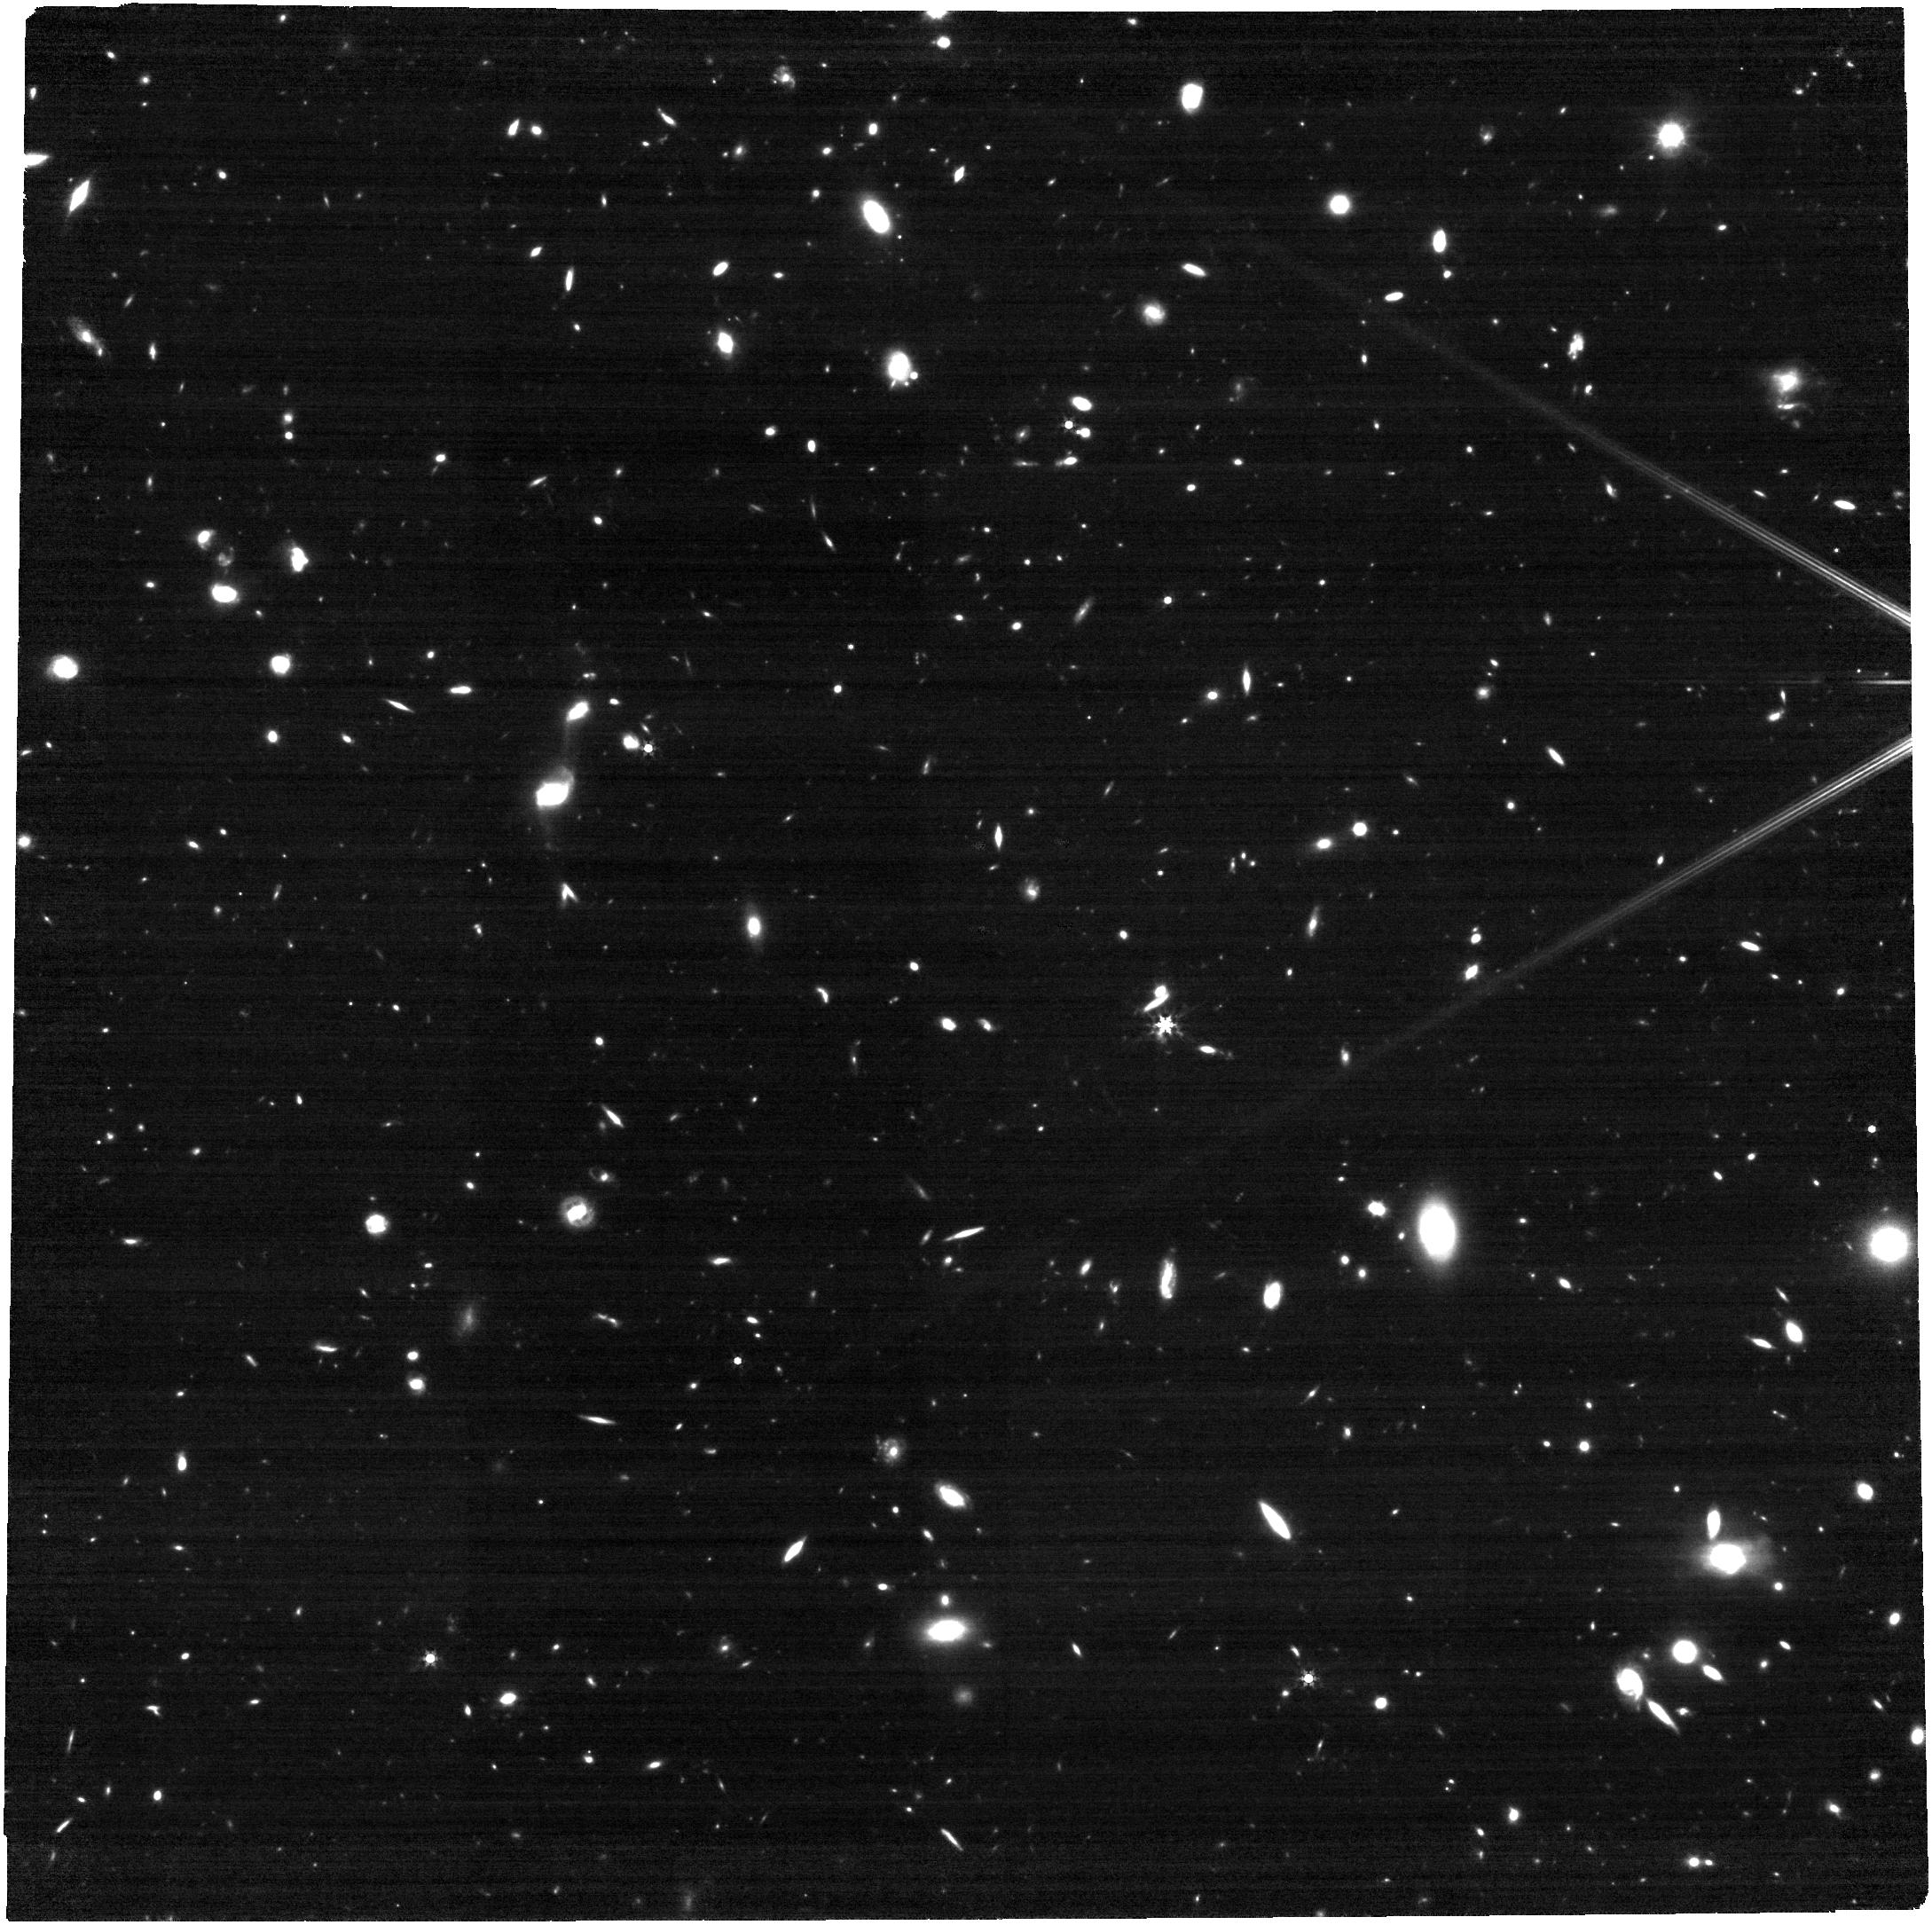
Target: J1146+0124
Instrument: NIRCAM
Filter: F356W
Exposure: 52 min
Observation ID: jw01967-o018_t004_nircam_clear-f356w

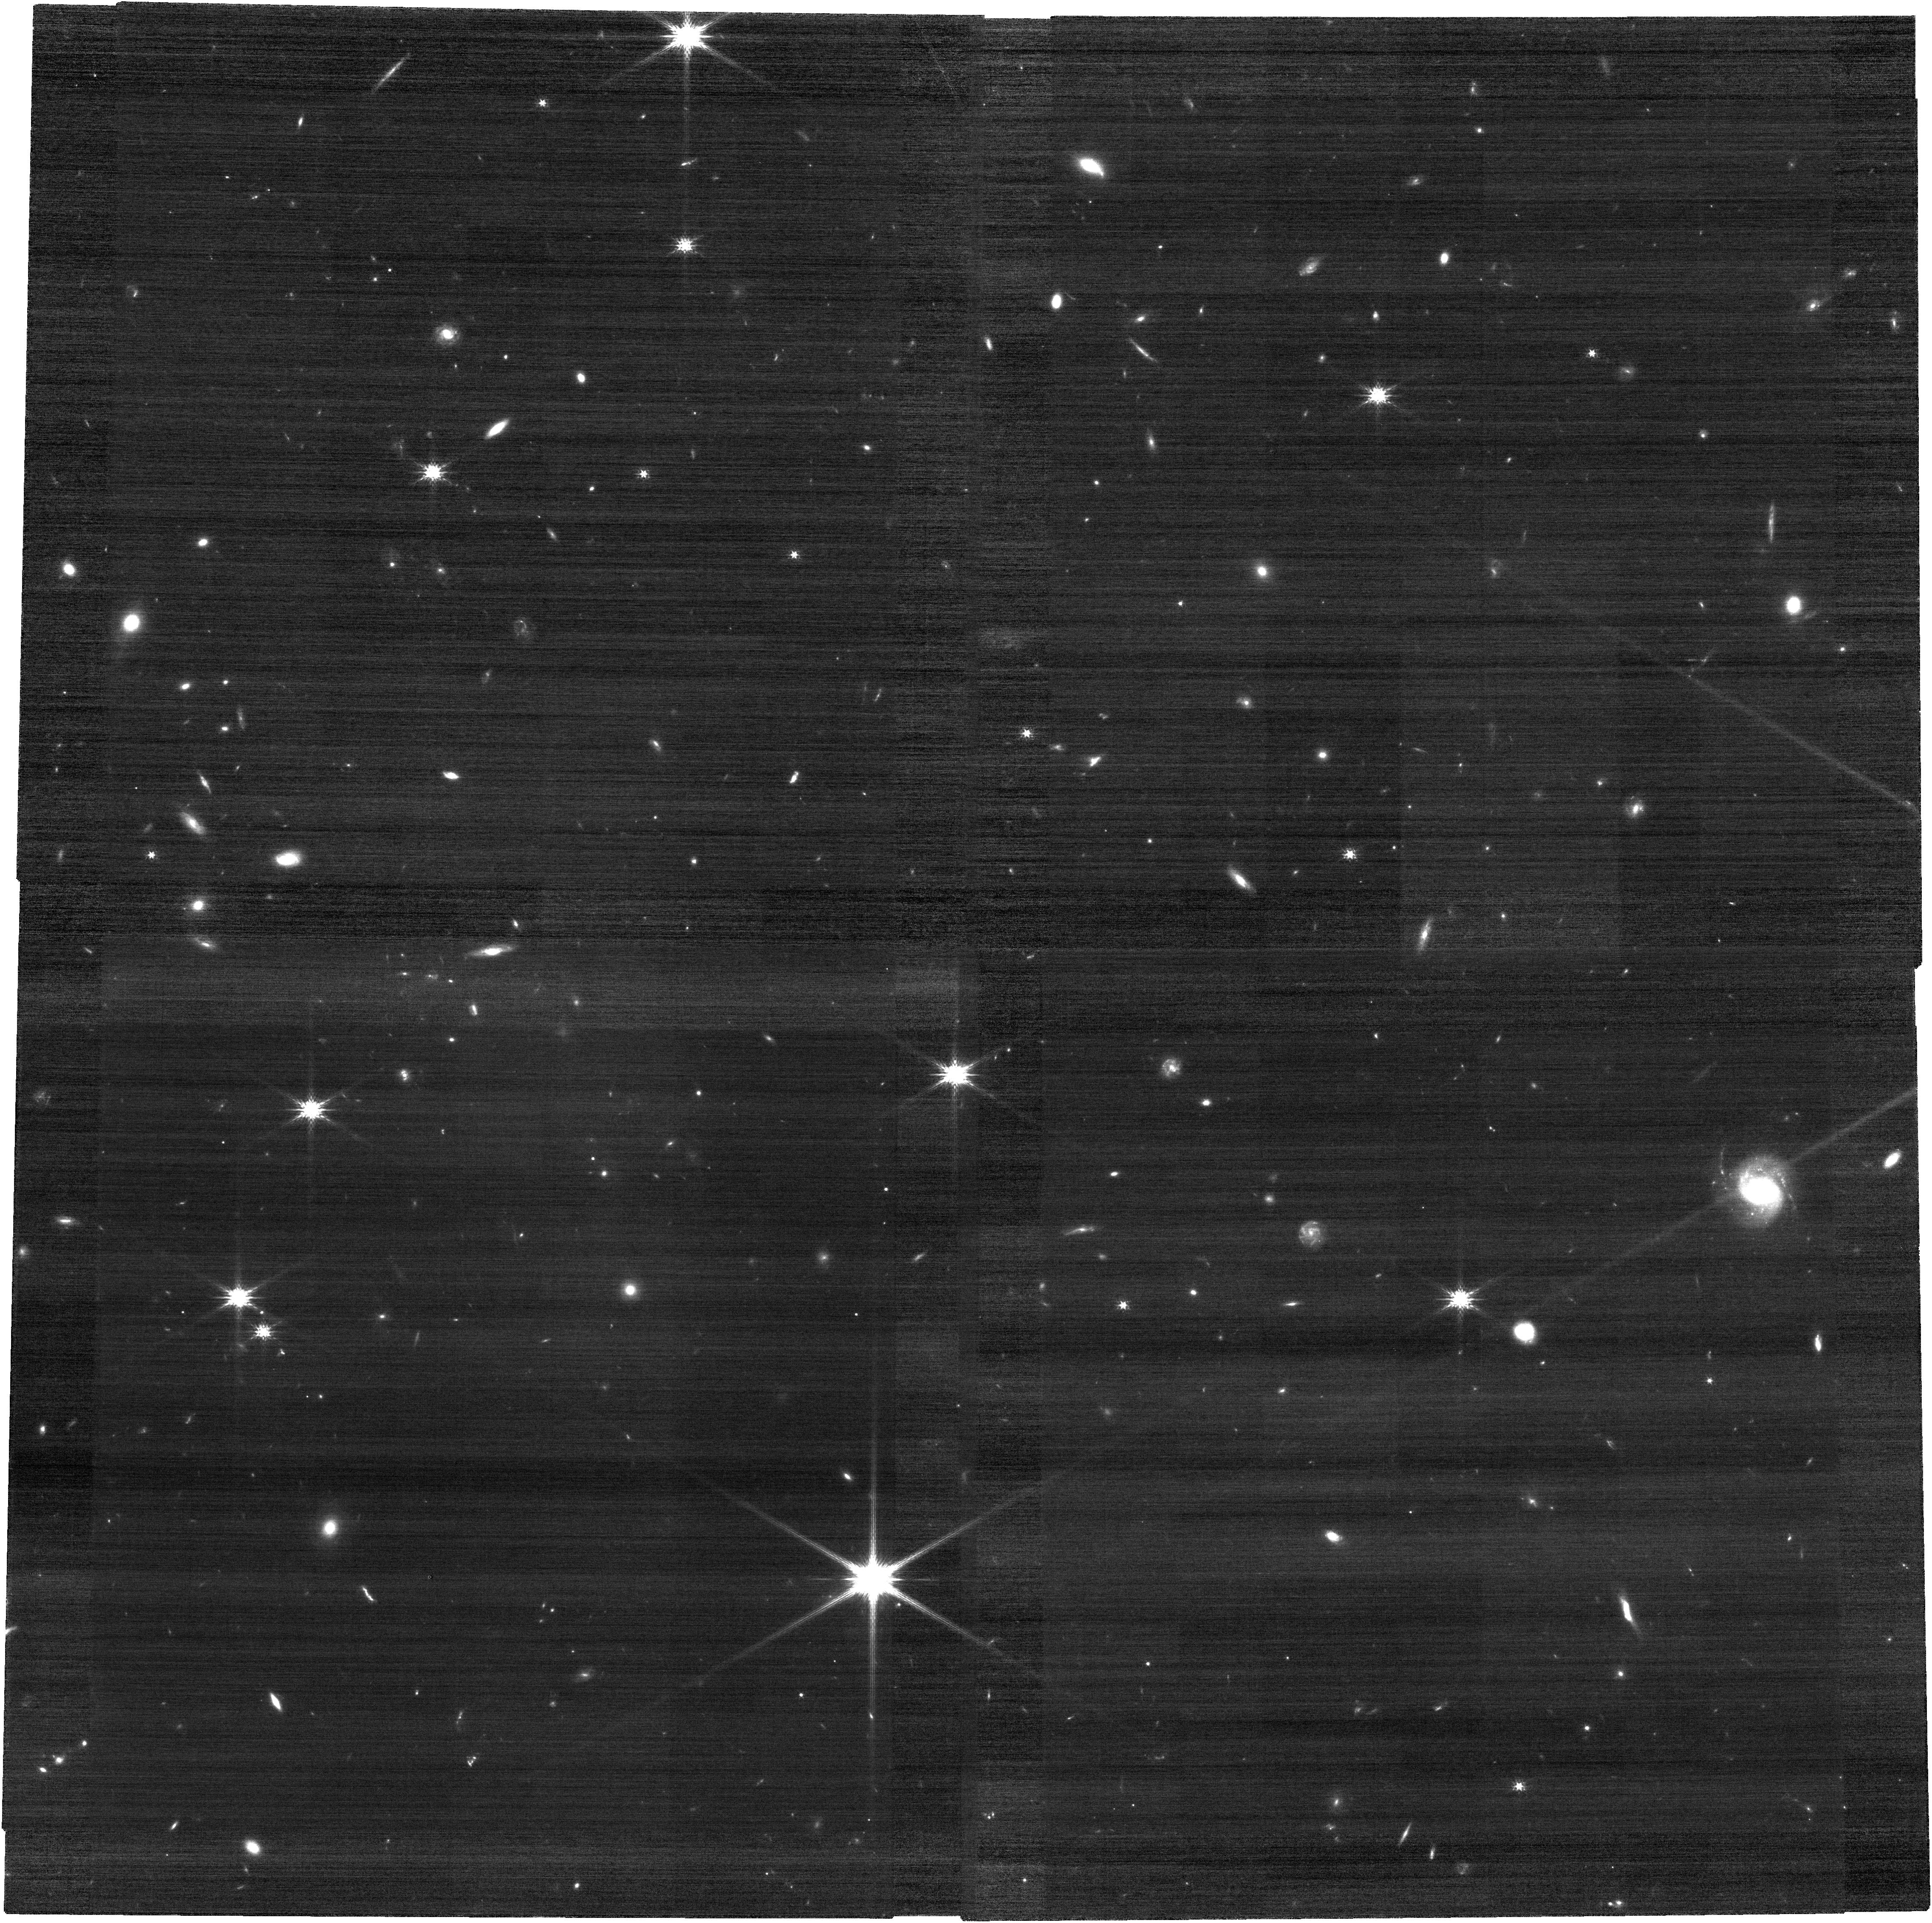
Target: J2236+0032
Instrument: NIRCAM
Filter: F150W
Exposure: 52 min
Observation ID: jw01967-o023_t001_nircam_clear-f150w

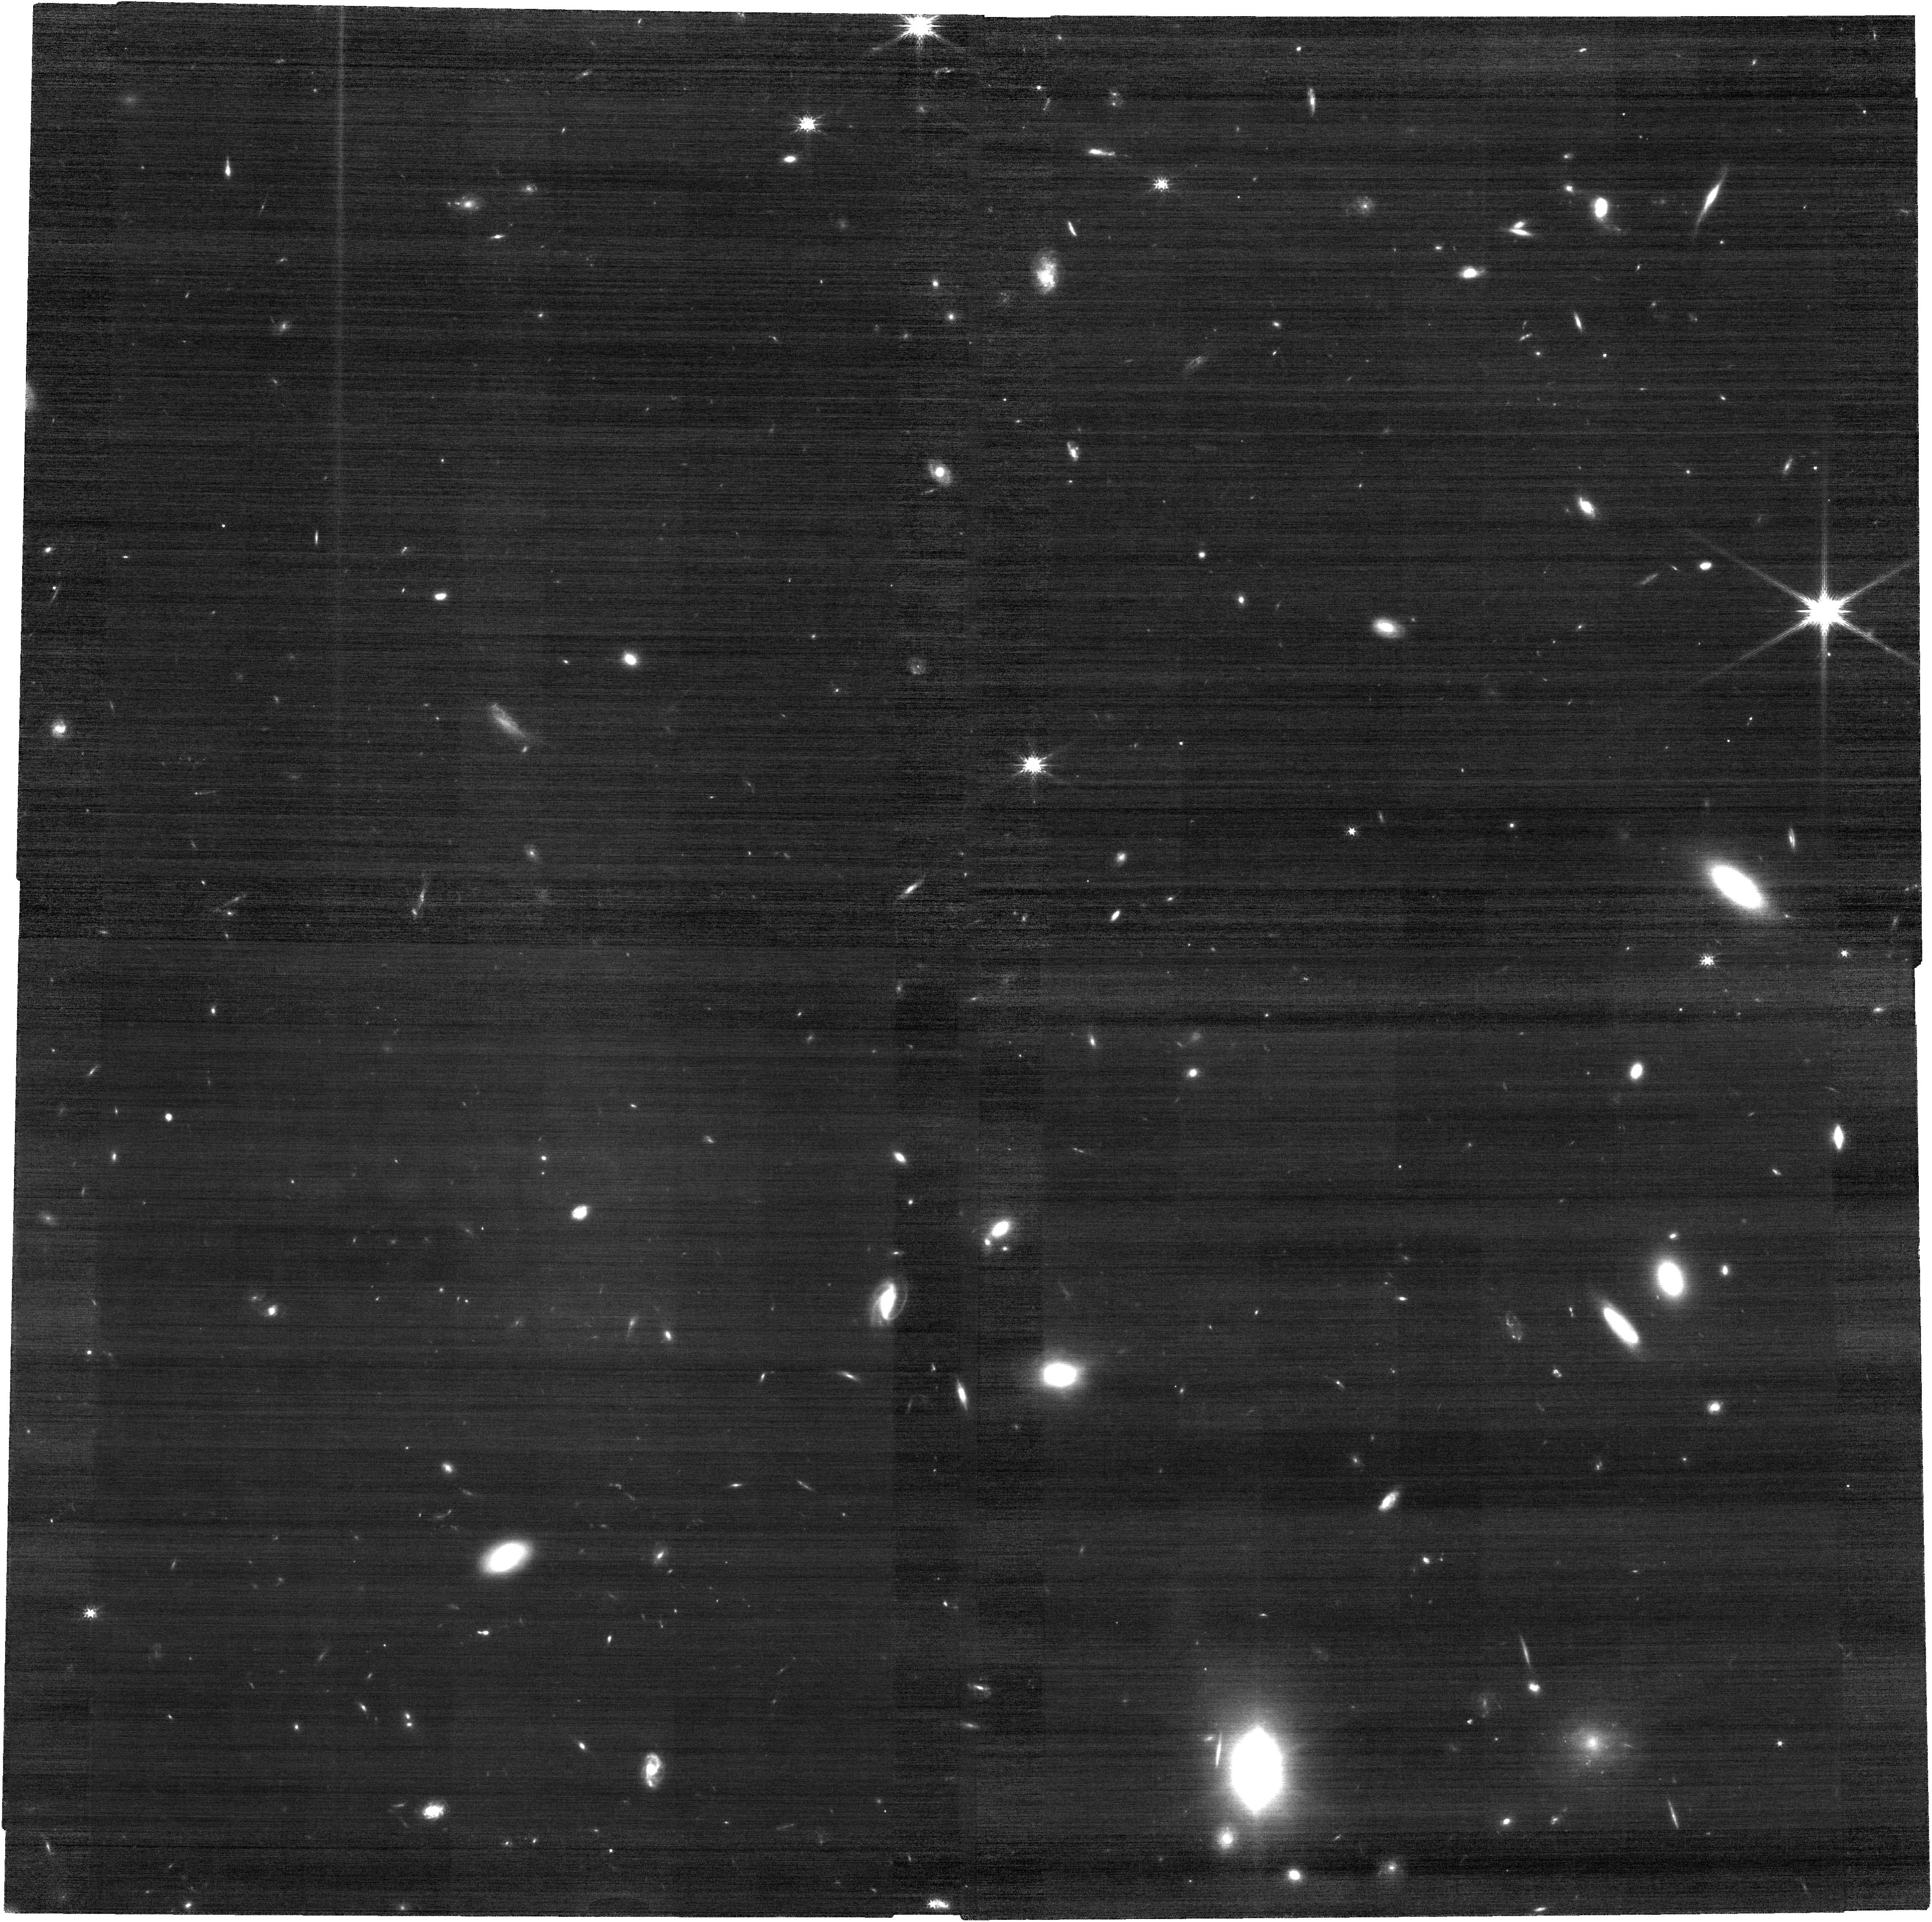
Target: J1525+4303
Instrument: NIRCAM
Filter: F150W
Exposure: 52 min
Observation ID: jw01967-o022_t003_nircam_clear-f150w

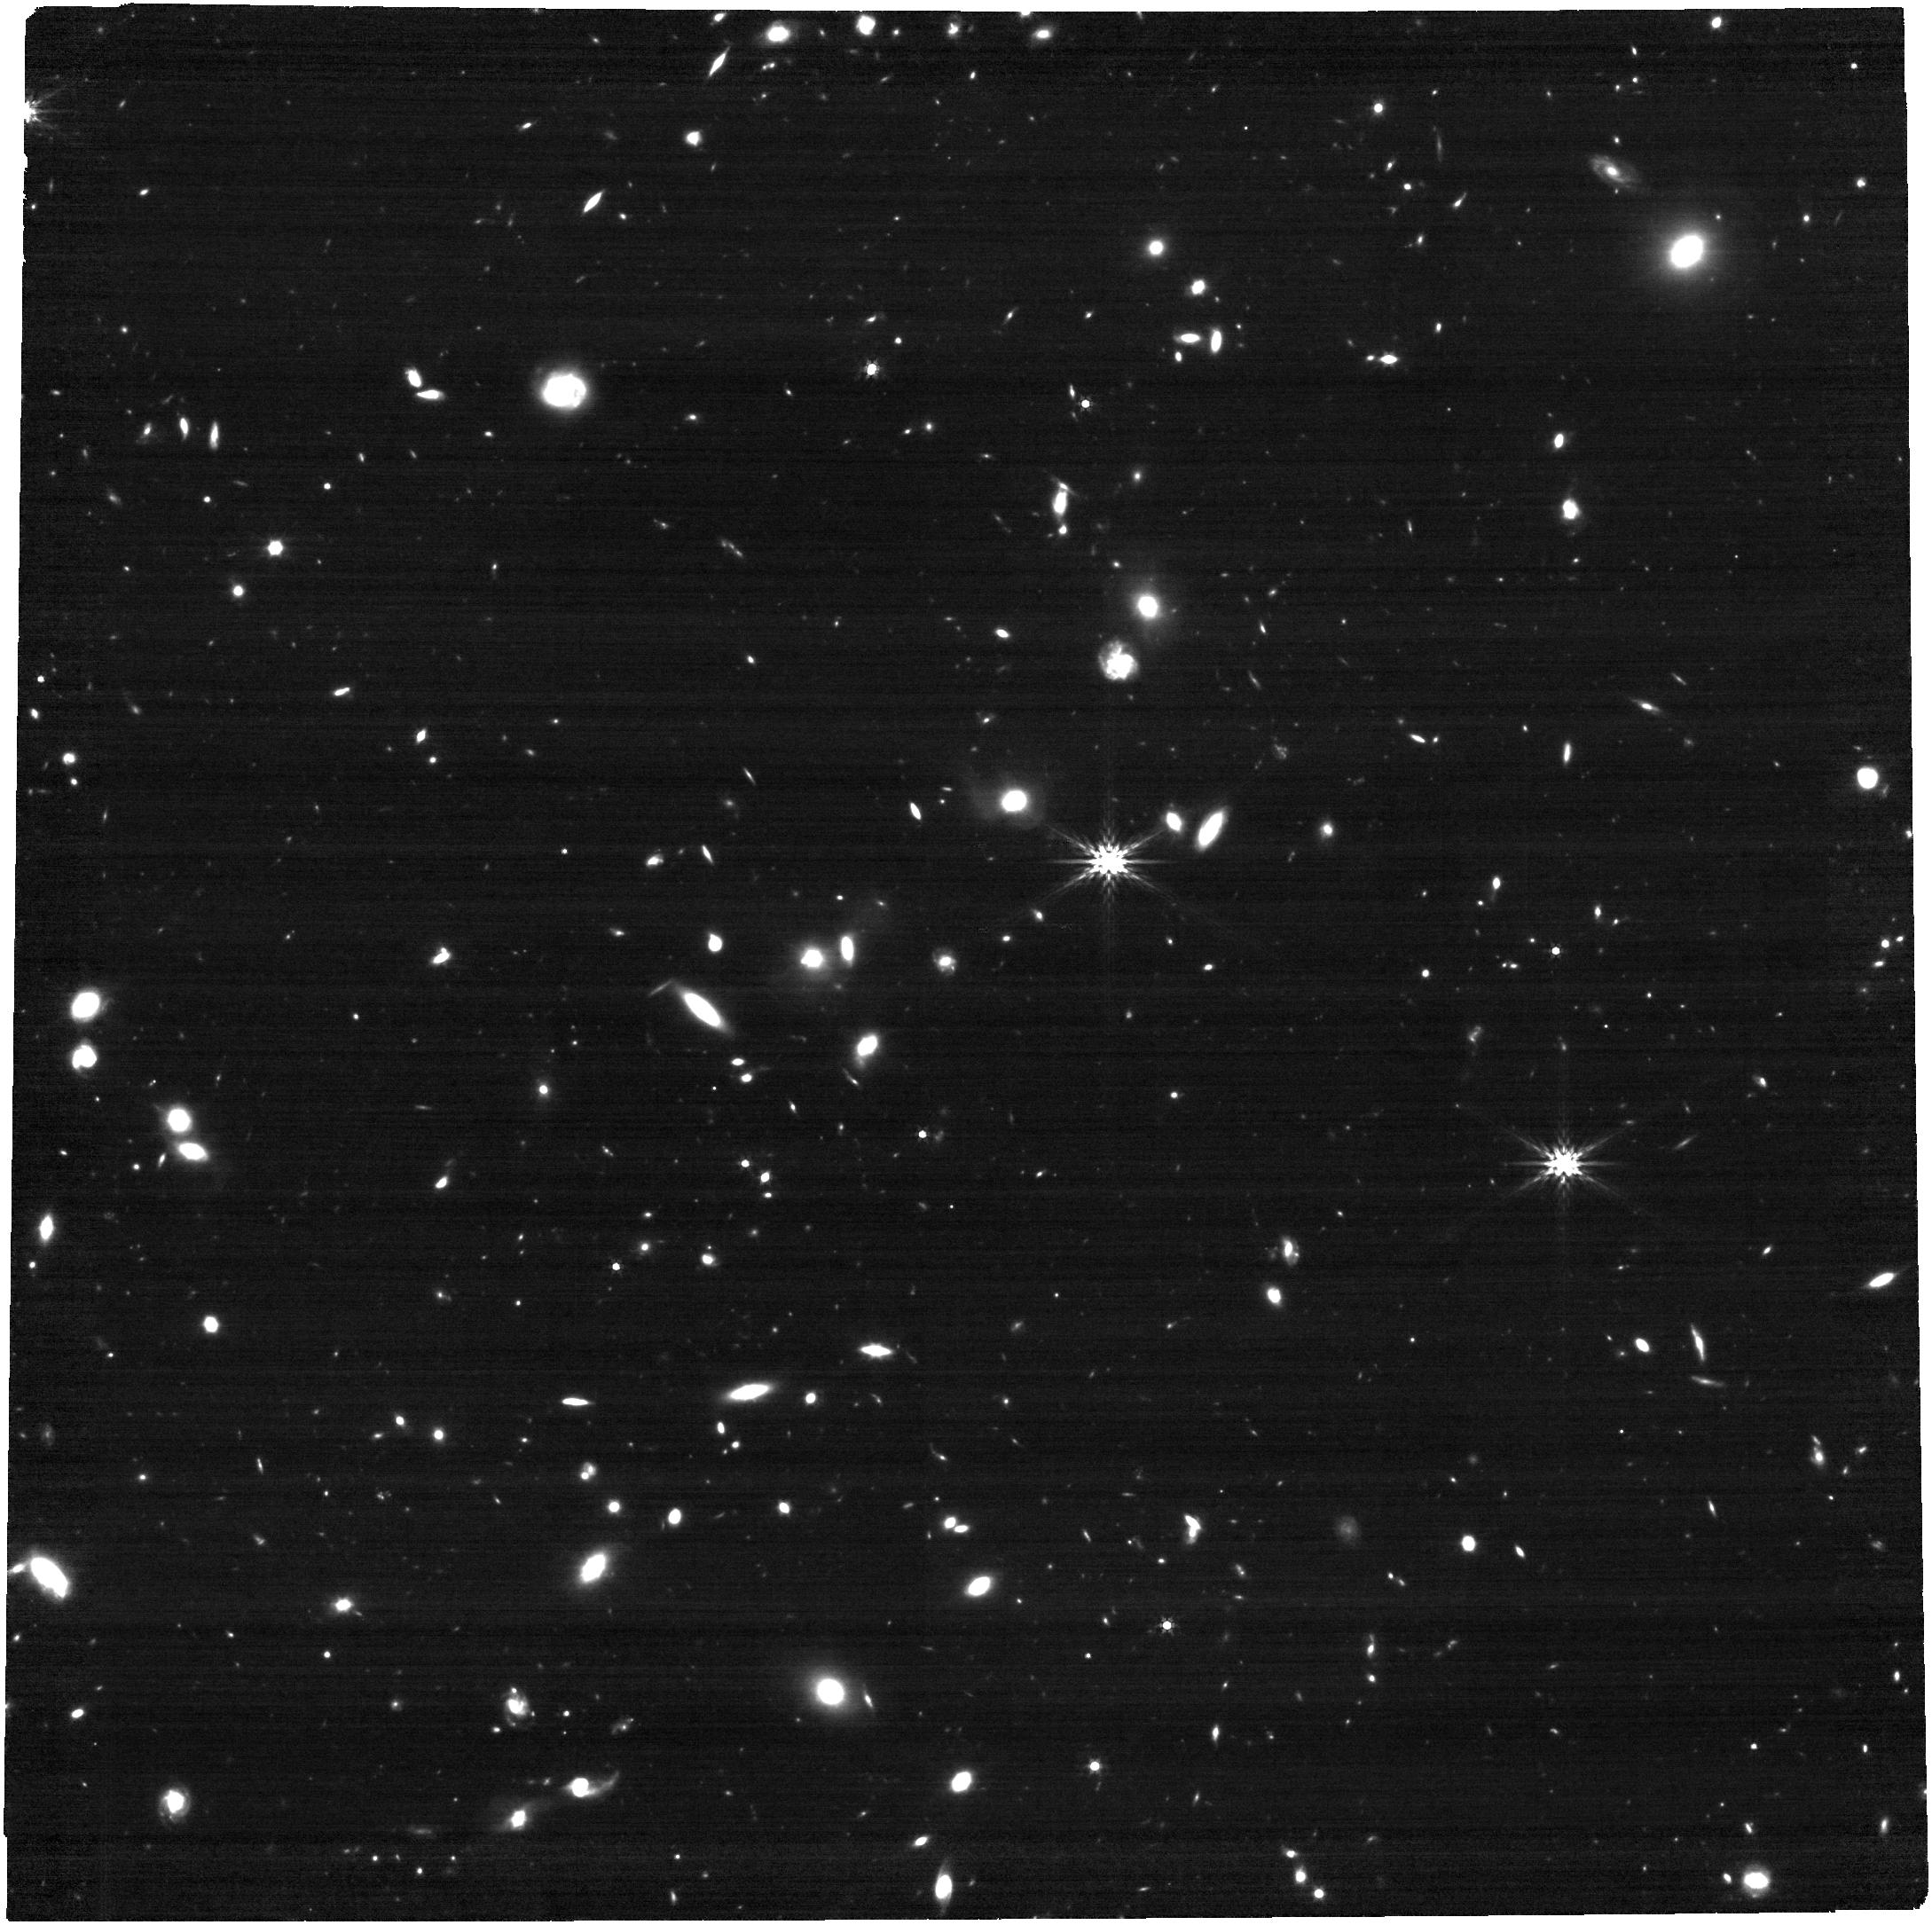
Target: J2255+0251
Instrument: NIRCAM
Filter: F356W
Exposure: 52 min
Observation ID: jw01967-o024_t002_nircam_clear-f356w

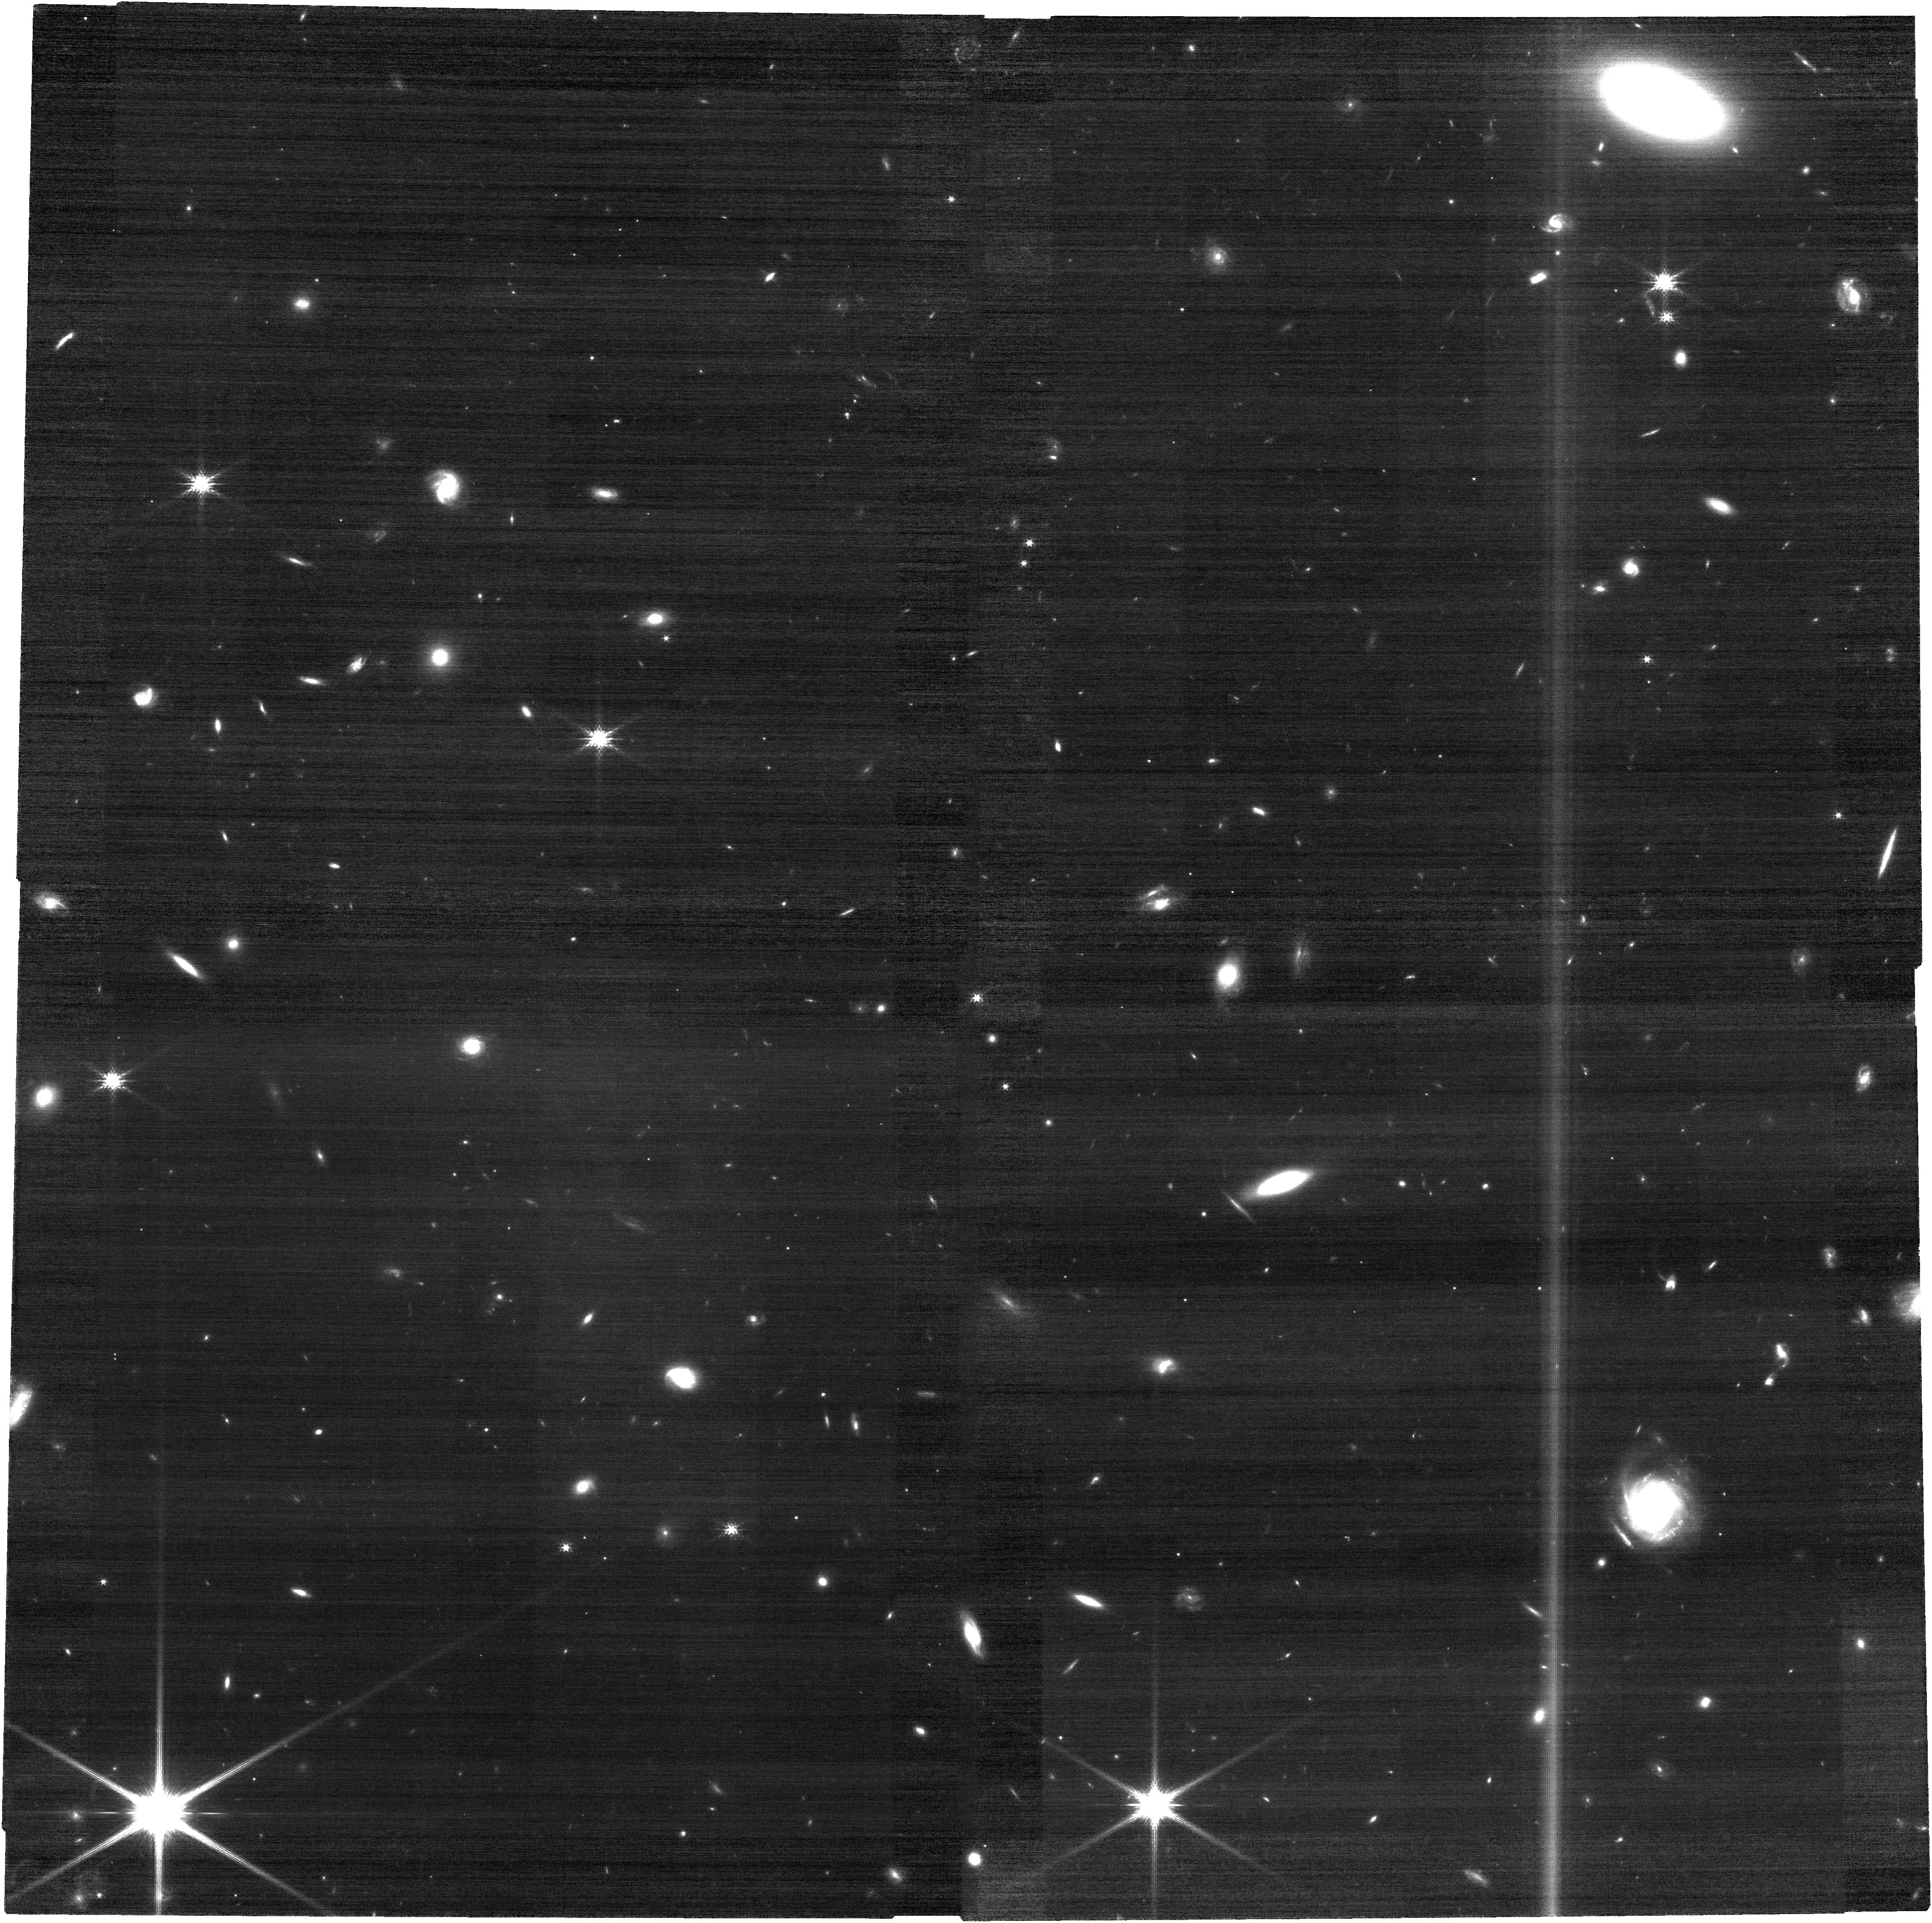
Target: J1425-0015
Instrument: NIRCAM
Filter: F150W
Exposure: 52 min
Observation ID: jw01967-o020_t010_nircam_clear-f150w

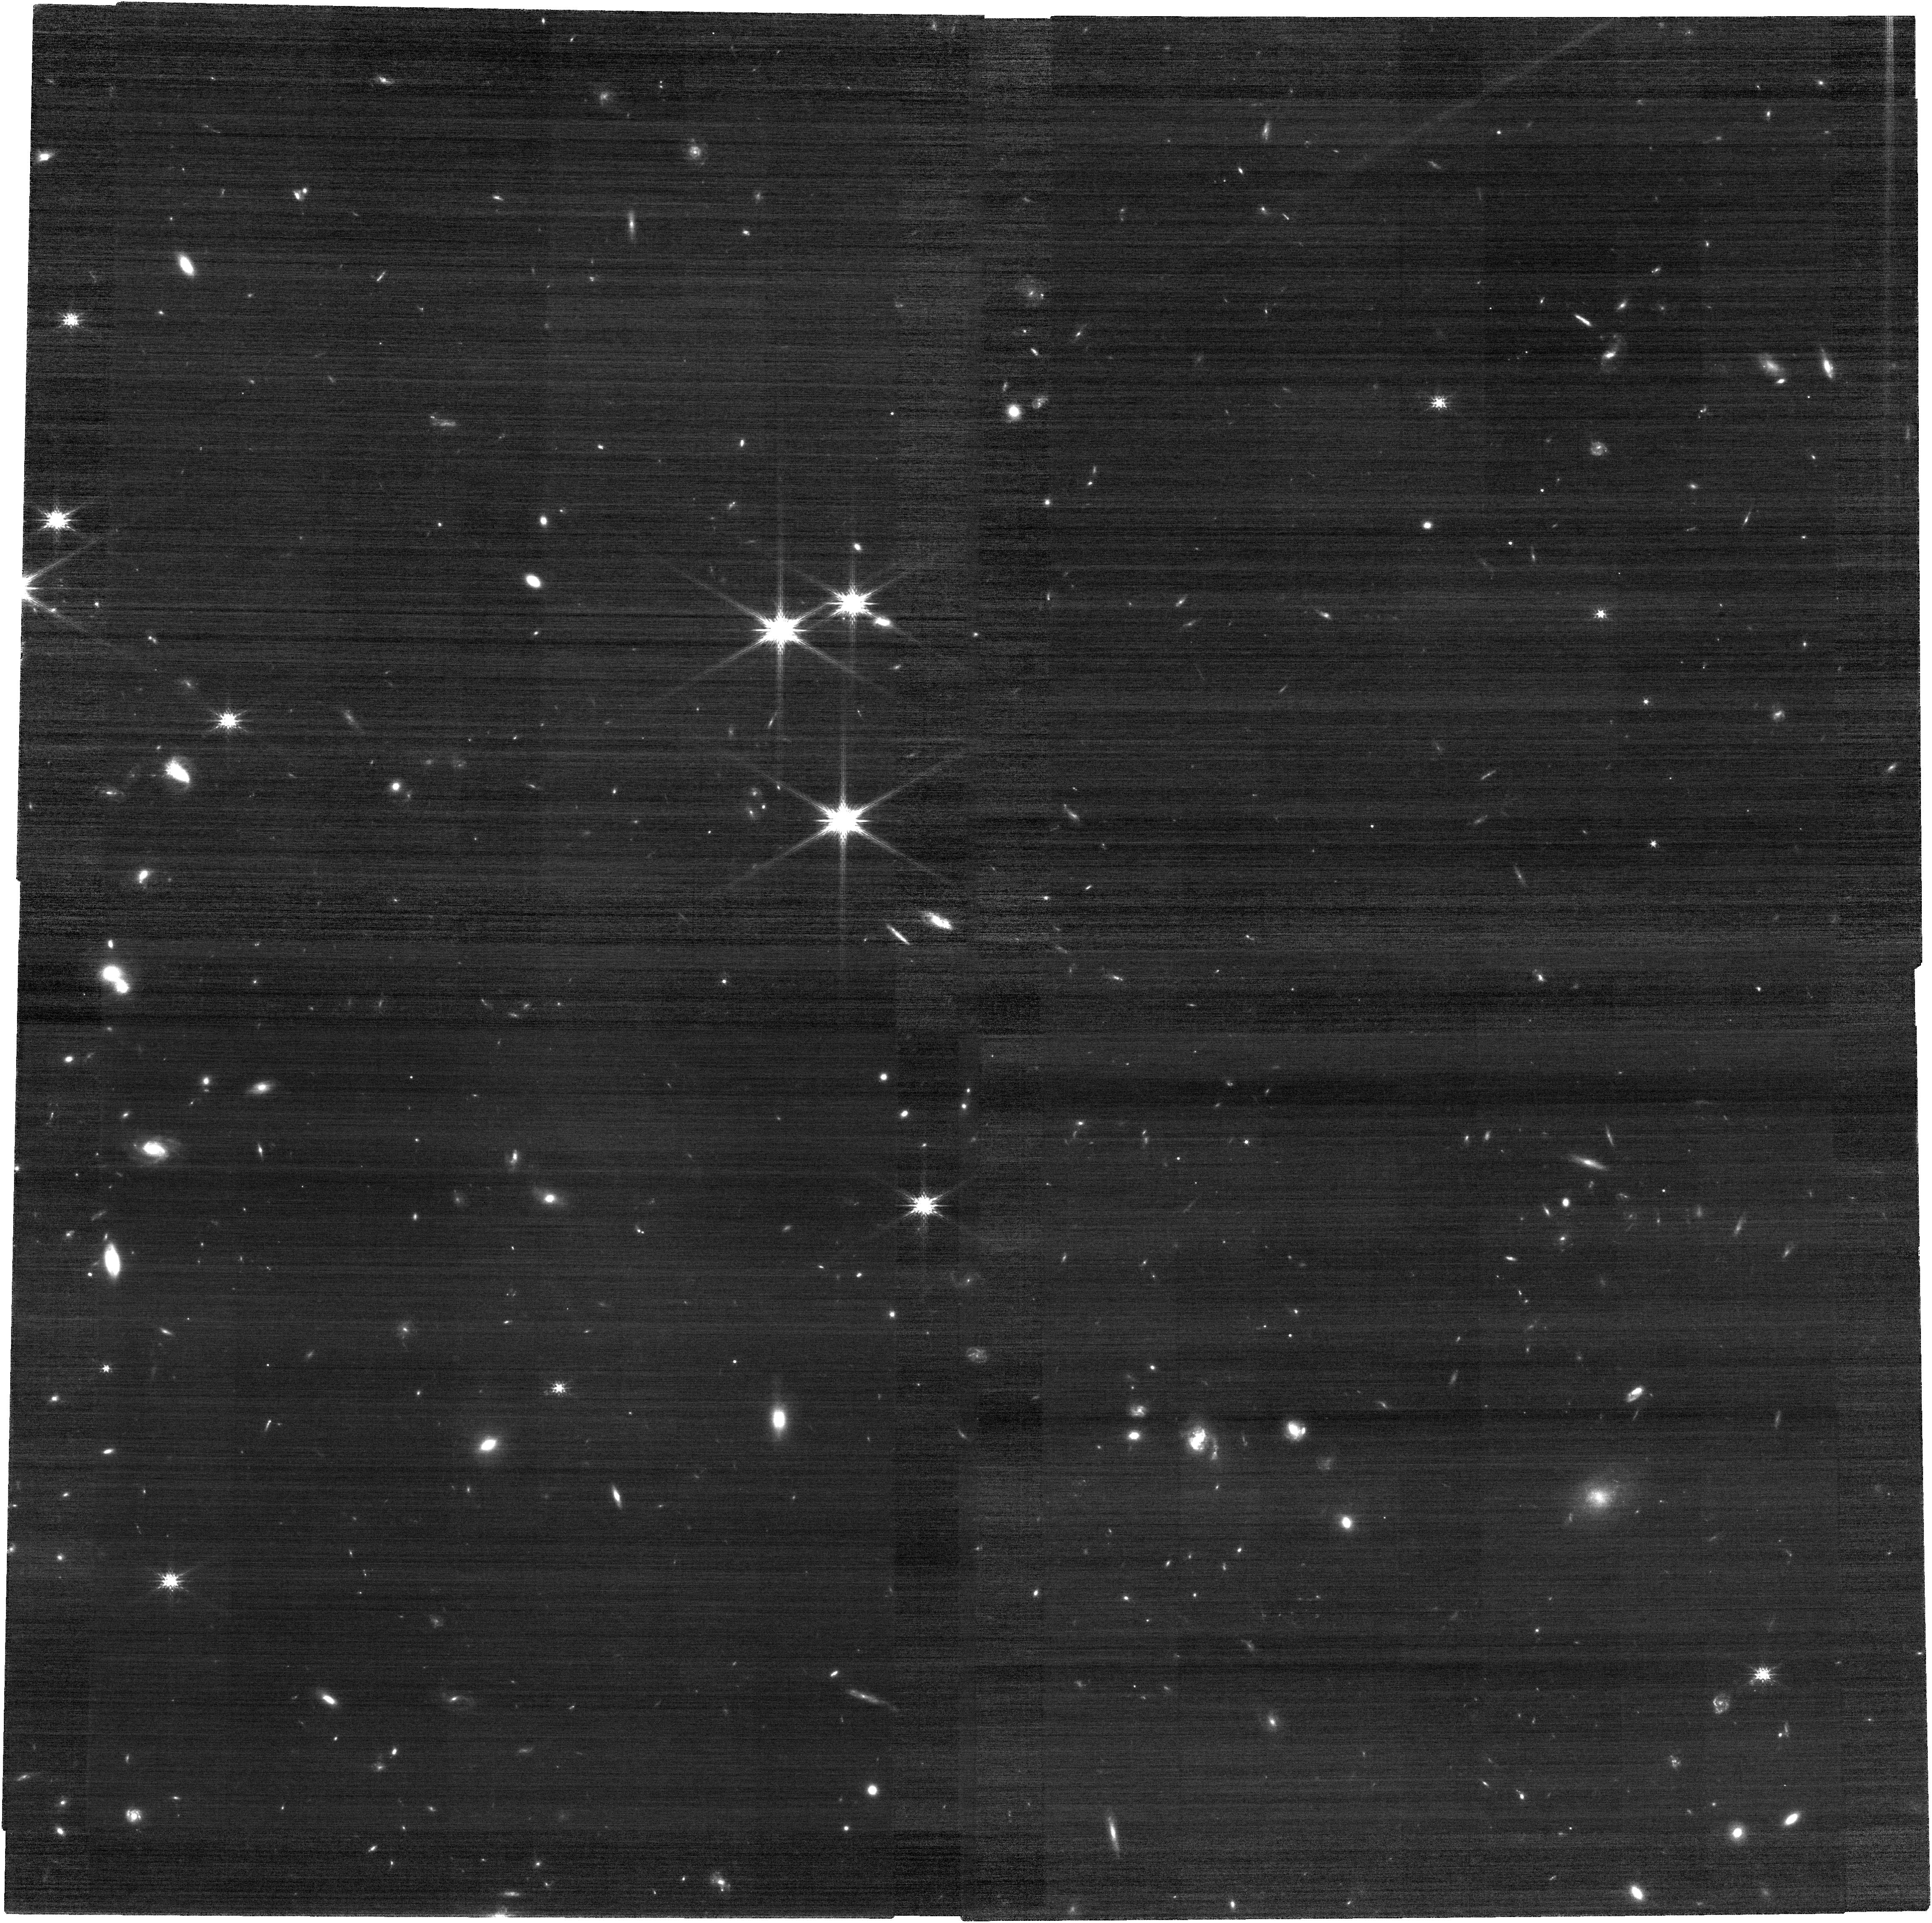
Target: J0911+0152
Instrument: NIRCAM
Filter: F150W
Exposure: 52 min
Observation ID: jw01967-o016_t011_nircam_clear-f150w

A Complete Census of Supermassive Black Holes and Host Galaxies at z=6 (PI: Onoue, Masafusa)

We propose NIRSpec Fixed-Slit + NIRCam broad-band observations of 12 of the lowest-luminosity quasars known at z=6 to obtain the first full census of the black holes and host galaxies of the earliest quasars. We will derive the well-calibrated Hbeta-based masses (M_BH) of supermassive black holes (SMBHs) with NIRSpec's G395M grism, from which we characterize the distribution functions of M_BH and Eddington ratios, eliminating severe previous selection biases due to the limitation of ground-based NIR spectroscopy. We will measure their host stellar masses with NIRCam's F150W and F356W filters to calculate the SMBH-to-stellar mass ratios, from which we investigate the origin of the tight correlation between M_BH and host bulge mass observed in the present-day universe. Our sample size will allow us to stringently determine whether SMBHs have grown in parallel with their hosts (as suggested by recent ALMA observations), or if one evolves faster than the other. Our sample is the least biased of all high-z quasar samples, allowing us to derive a comprehensive picture of the SMBHs and their host galaxies within the first billion years of the universe.